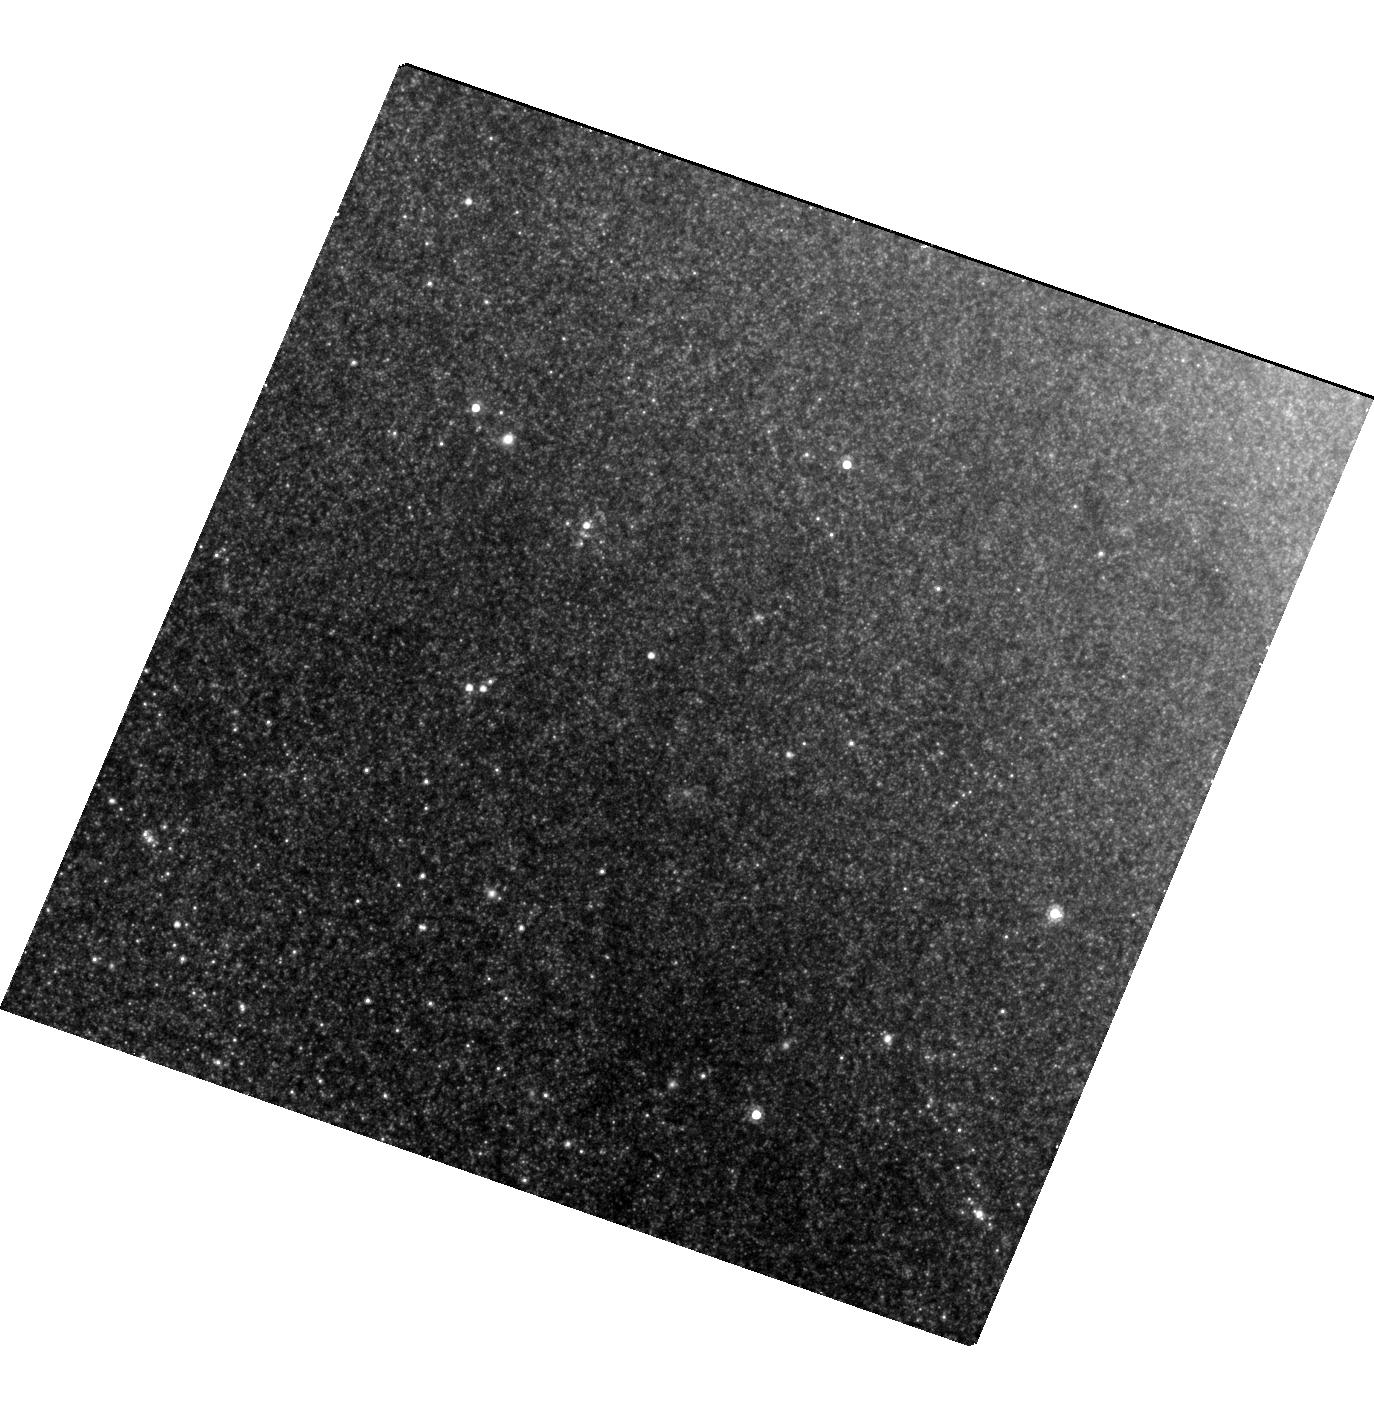
Target: M-83-ULX. Instrument: WFC3/UVIS. Filter: F814W. Exposure: 24 min. Observation ID: hst_12683_01_wfc3_uvis_f814w_ibtf01

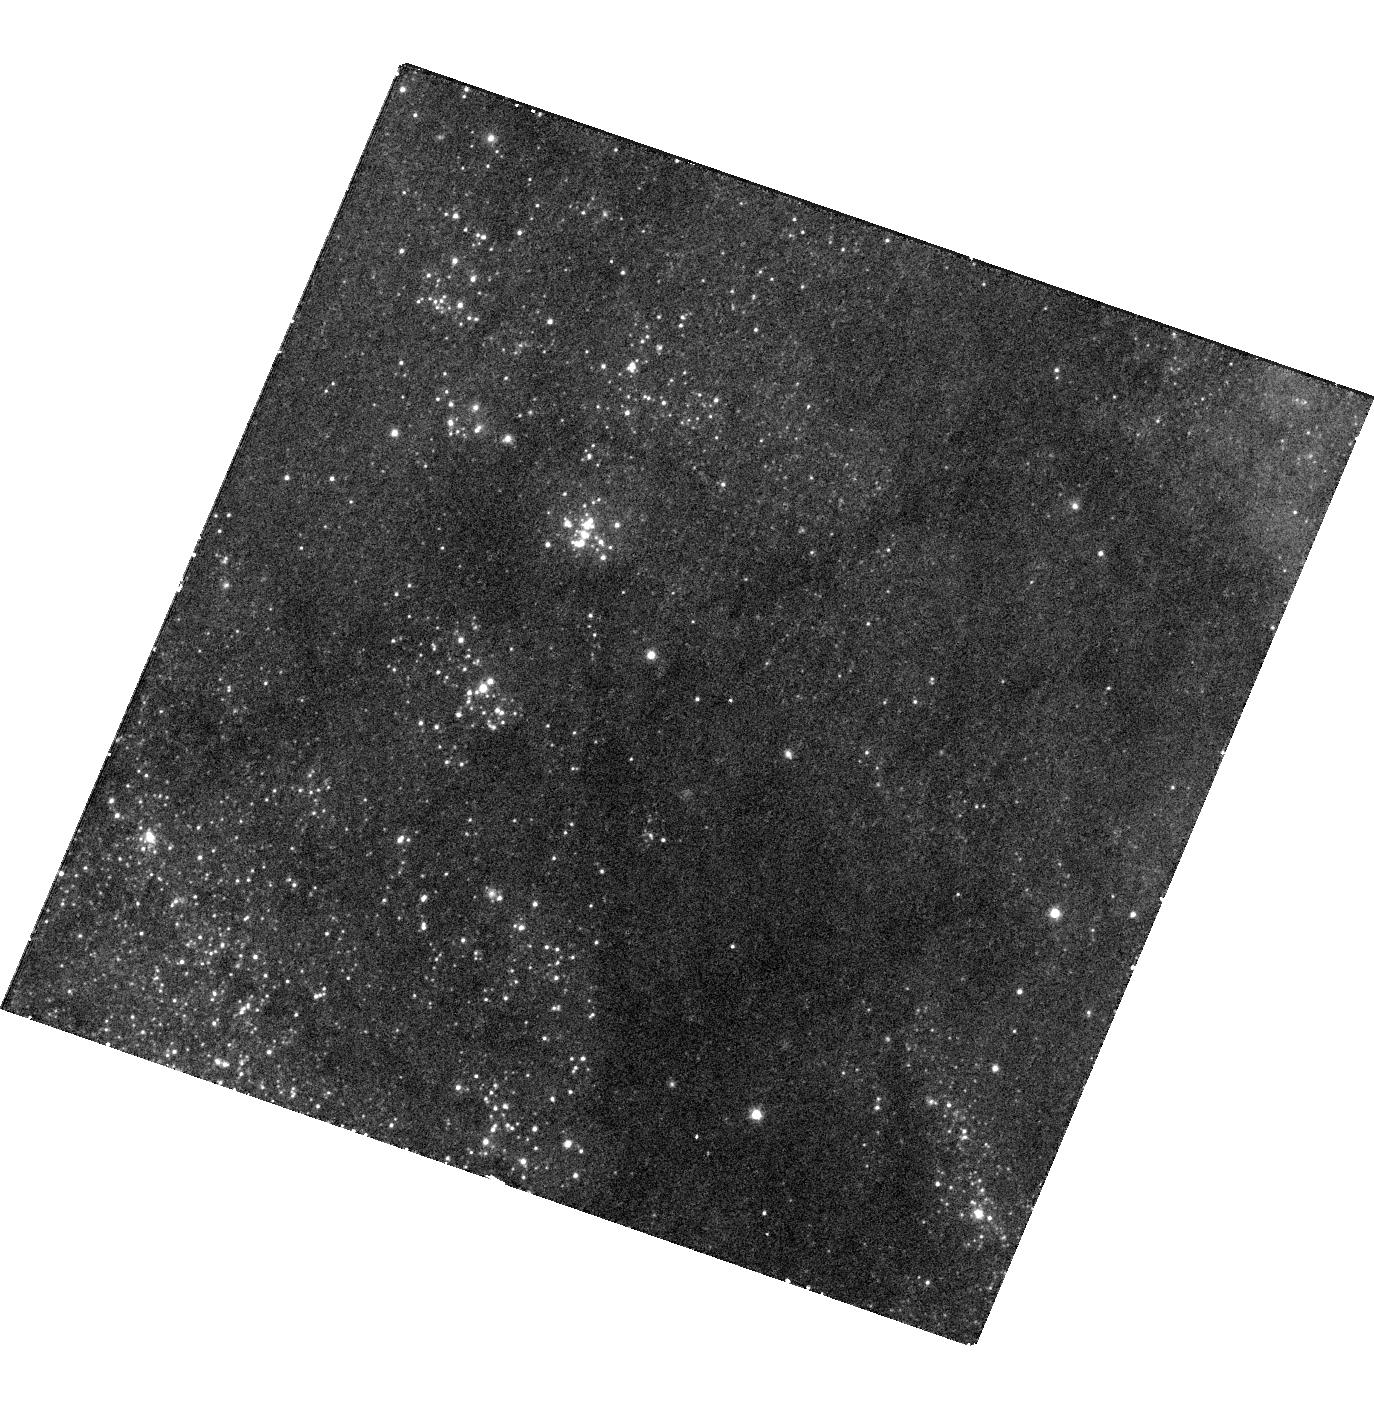
Target: M-83-ULX. Instrument: WFC3/UVIS. Filter: F336W. Exposure: 30 min. Observation ID: hst_12683_01_wfc3_uvis_f336w_ibtf01

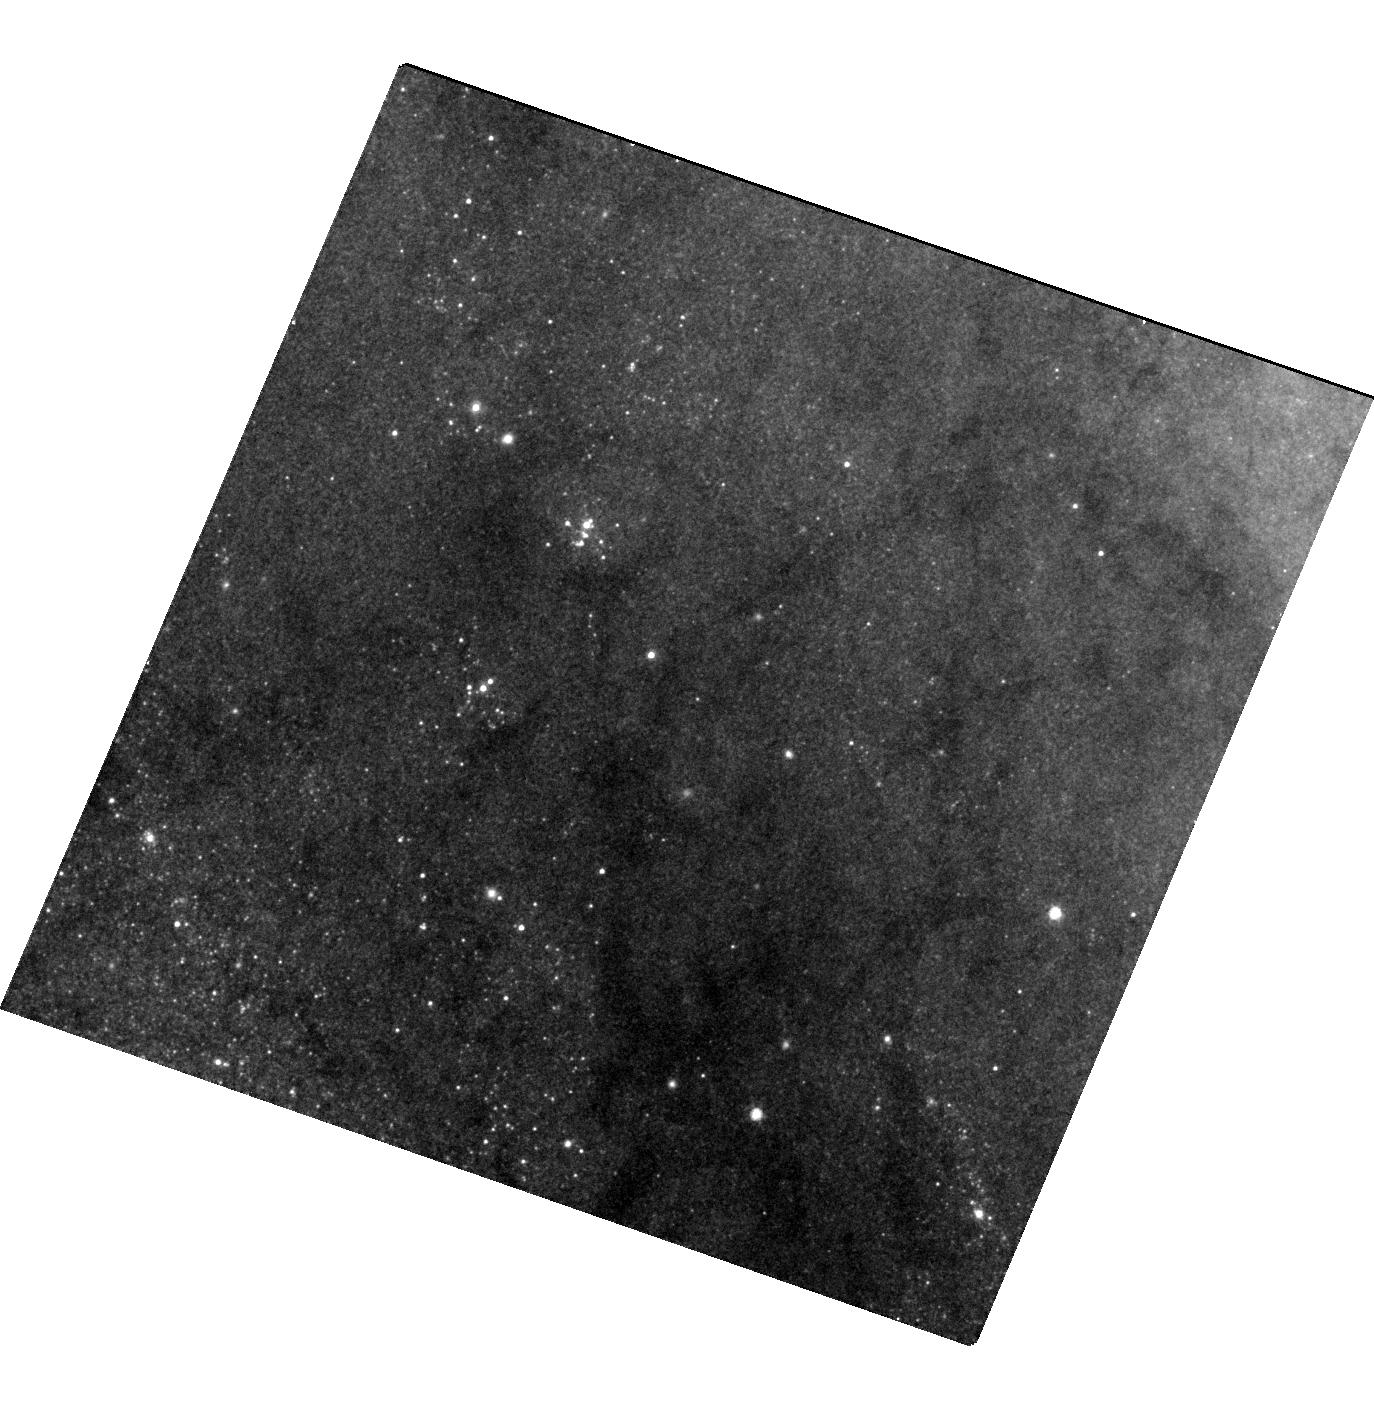
Target: M-83-ULX. Instrument: WFC3/UVIS. Filter: F555W. Exposure: 12 min. Observation ID: hst_12683_01_wfc3_uvis_f555w_ibtf01

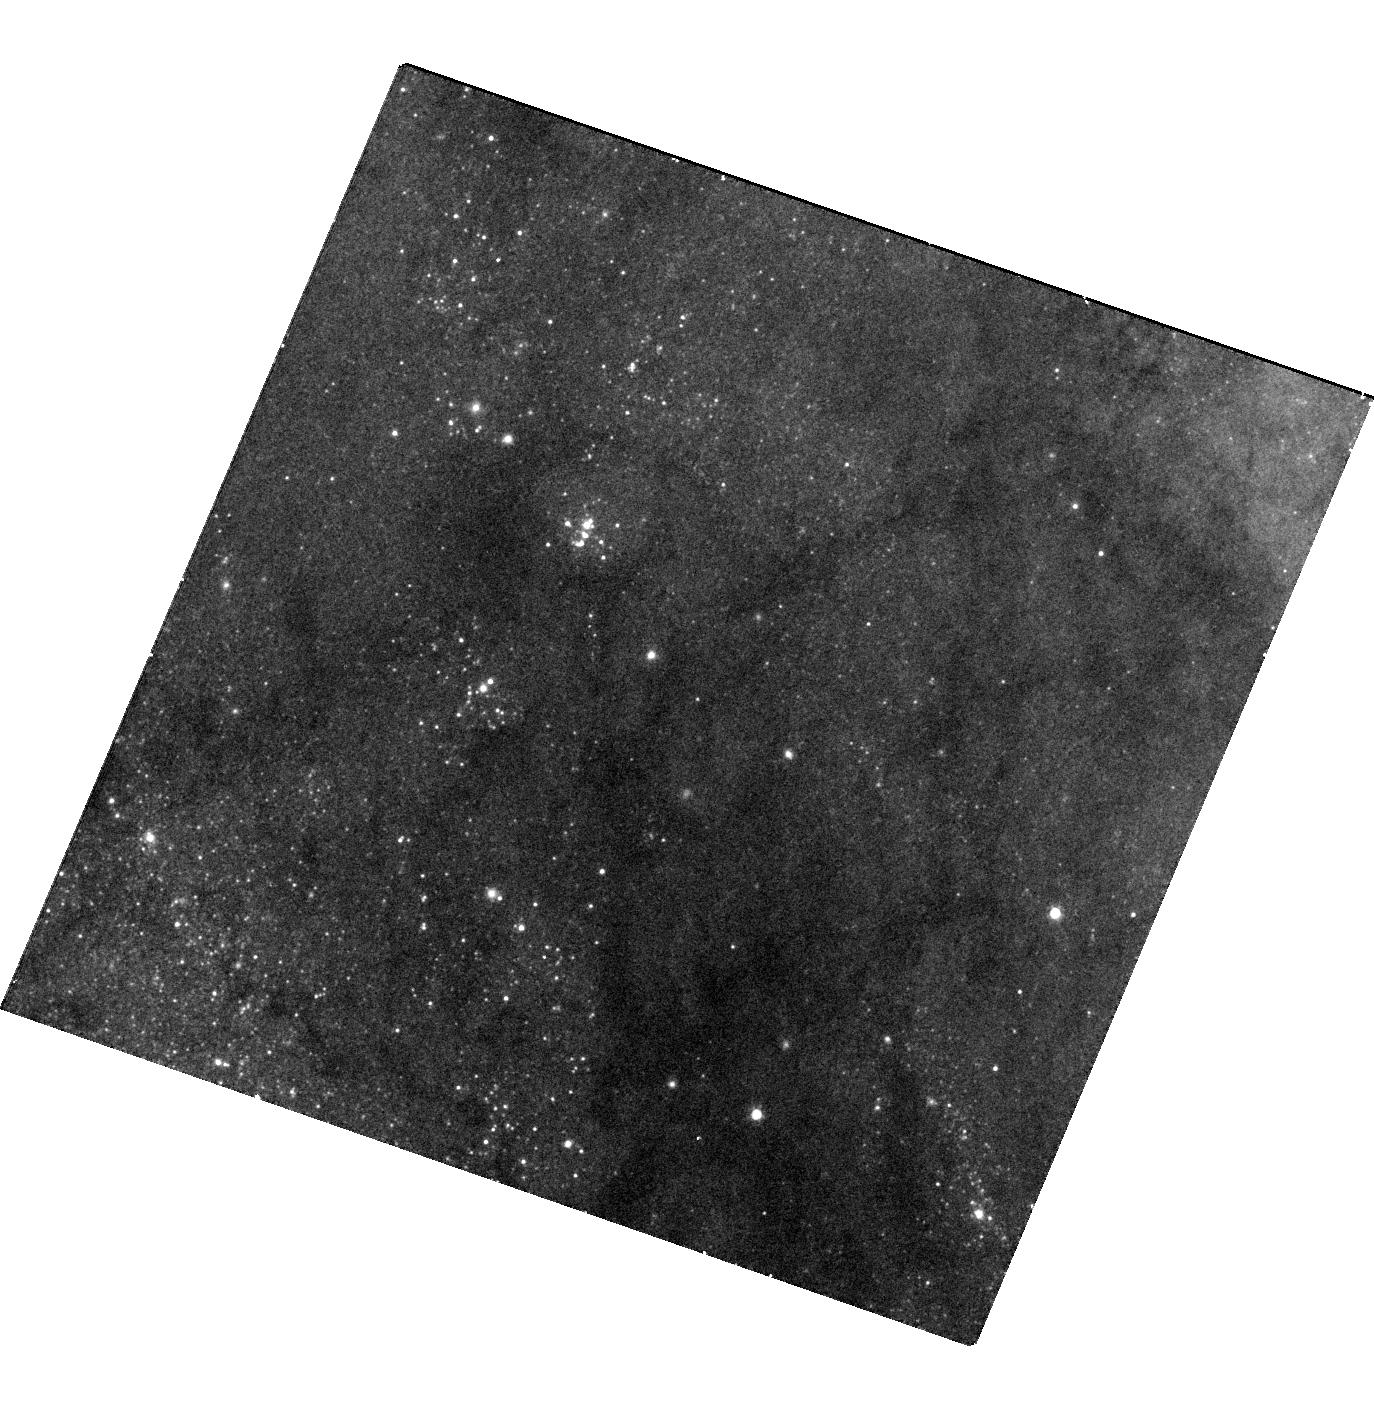
Target: M-83-ULX. Instrument: WFC3/UVIS. Filter: F438W. Exposure: 16 min. Observation ID: hst_12683_01_wfc3_uvis_f438w_ibtf01

Estimating the Black Hole Mass in the New UltraLuminous X-ray Source in M83 (PI: Winkler, P. Frank)

In late December 2010 we discovered a transient ultraluminous X-ray source (ULX) in an inter-arm region of the nearby spiral galaxy M83, during the first in a series of Chandra observations. Most ULXs are associated with very young stars, and so finding one in an inter-arm region was unusual. In April 2010 we found from Gemini-South a faint blue object within the X-ray error circle that was conspicuously absent in earlier images---from Magellan (April 2009) and from WFC3 (this region of M83 had fortuitously been observed as part of the WFC3 ERS program in August 2009). Here we request 3 orbits of DD time for new broad-band images of this region with WFC3, to positively identify the optical counterpart of the ULX and measure its characteristics. Given a precise position, we can determine which, if any, of a few very faint red stars within the error circle, all barely detected in the ERS images, is the progenitor---presumably the donor star in an accreting binary system containing a black hole. From new post-outburst WFC3 photometry, we can infer the present temperature and characteristic size of the optical secondary, which is now glowing primarily due to X-ray heating of its surface. This unique opportunity for "before and after" pictures will enable us to set stringent limits on the mass of the black hole that forms the central engine for the ULX, and help to resolve the controversy that exists concerning the nature of ULXs. Since we dont know how long the X-ray outburst will last, we request that the observations take place as soon as reasonably possible, and no later than the end of August 2011, when our final Chandra observation is scheduled.